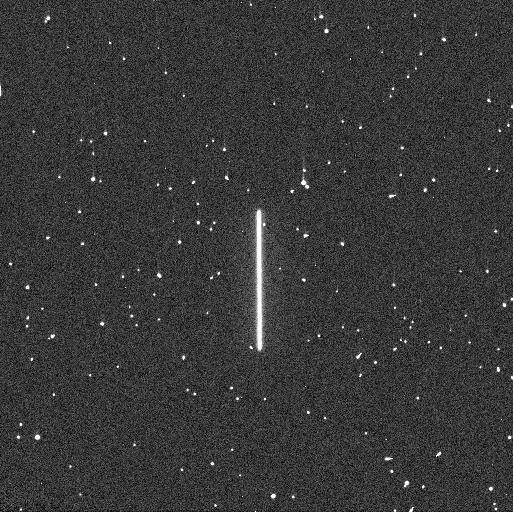
Target: P330E
Instrument: WFC3/UVIS
Filter: F275W
Exposure: 4 min
Observation ID: if5v02meq

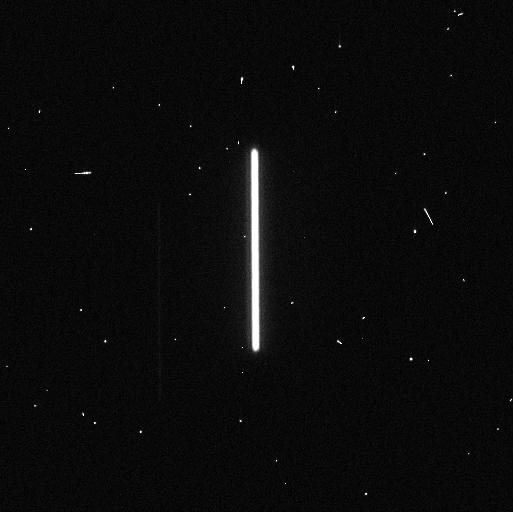
Target: GRW+70D5824
Instrument: WFC3/UVIS
Filter: F814W
Exposure: 1 min
Observation ID: if5v01zvq

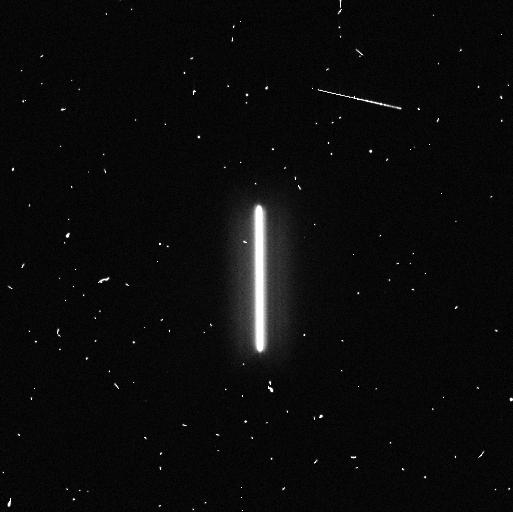
Target: TYC-4212-455-1
Instrument: WFC3/UVIS
Filter: F336W
Exposure: 4 min
Observation ID: if5v08mtq

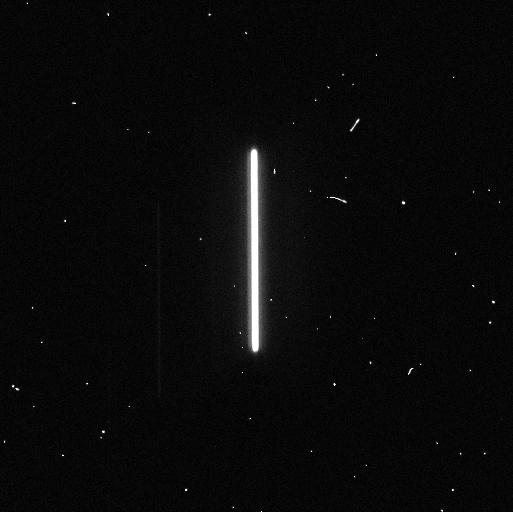
Target: GRW+70D5824
Instrument: WFC3/UVIS
Filter: F625W
Exposure: 1 min
Observation ID: if5v01ztq

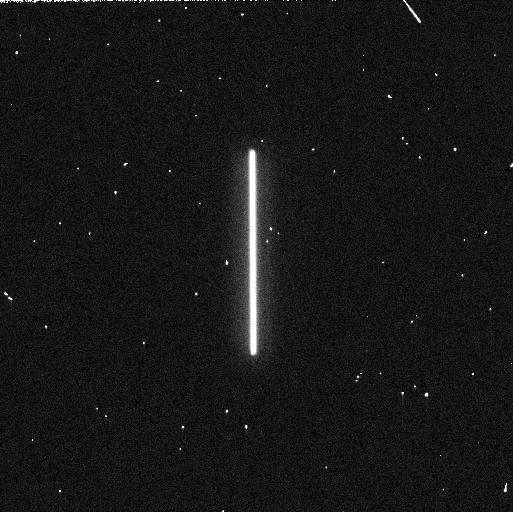
Target: GRW+70D5824
Instrument: WFC3/UVIS
Filter: F218W
Exposure: 1 min
Observation ID: if5v01a3q

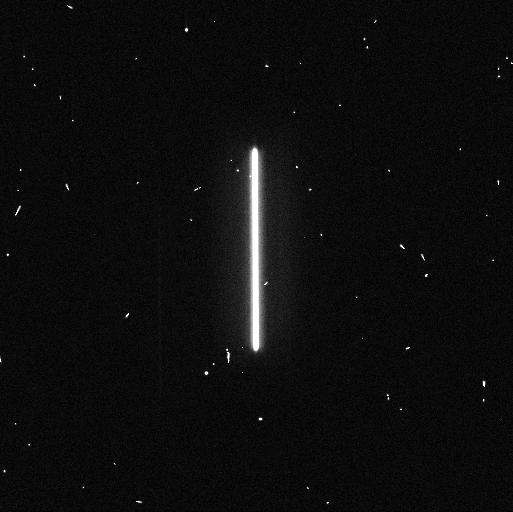
Target: GRW+70D5824
Instrument: WFC3/UVIS
Filter: F438W
Exposure: 1 min
Observation ID: if5v01zpq

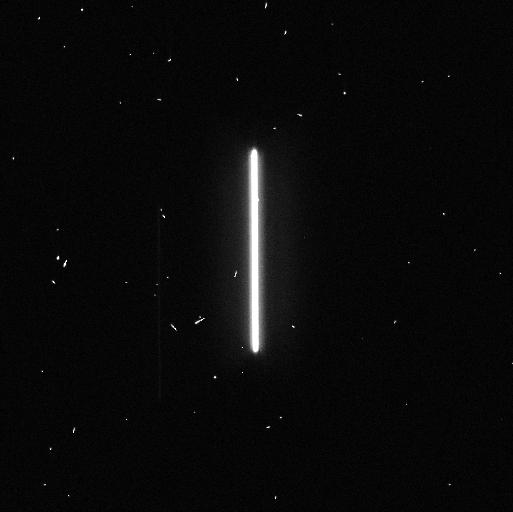
Target: GRW+70D5824
Instrument: WFC3/UVIS
Filter: F475W
Exposure: 1 min
Observation ID: if5v01zqq

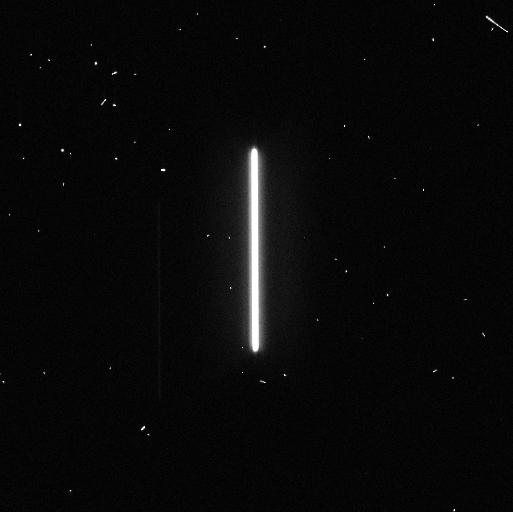
Target: GRW+70D5824
Instrument: WFC3/UVIS
Filter: F555W
Exposure: 1 min
Observation ID: if5v01zrq

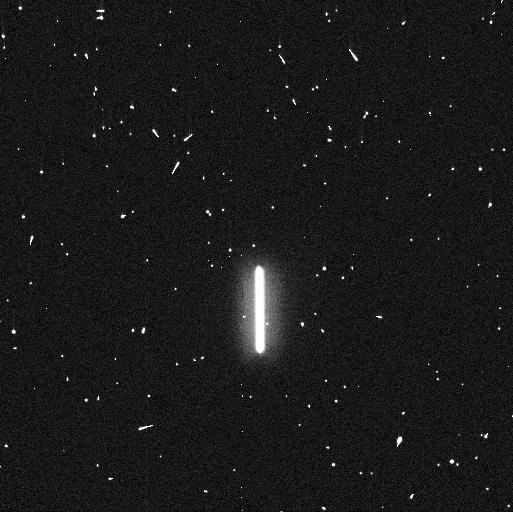
Target: TYC-4212-455-1
Instrument: WFC3/UVIS
Filter: F225W
Exposure: 5 min
Observation ID: if5v08moq

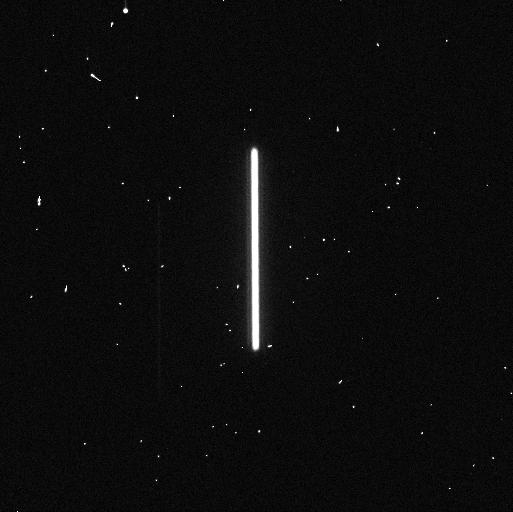
Target: GRW+70D5824
Instrument: WFC3/UVIS
Filter: F775W
Exposure: 1 min
Observation ID: if5v01zuq

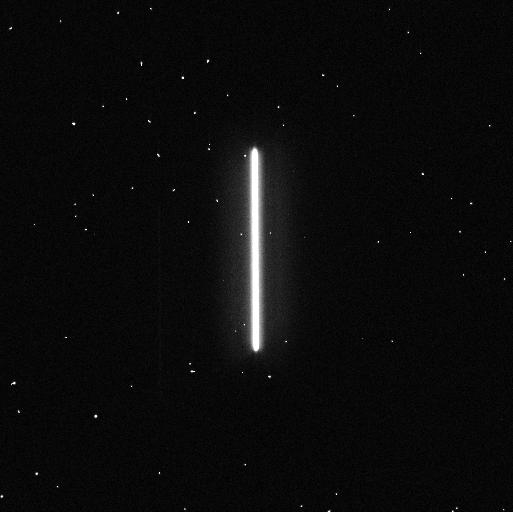
Target: GRW+70D5824
Instrument: WFC3/UVIS
Filter: F390W
Exposure: 1 min
Observation ID: if5v01zoq

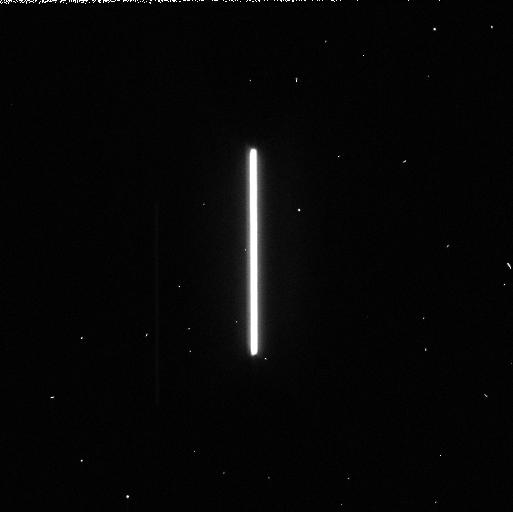
Target: GRW+70D5824
Instrument: WFC3/UVIS
Filter: F606W
Exposure: 1 min
Observation ID: if5v01zxq

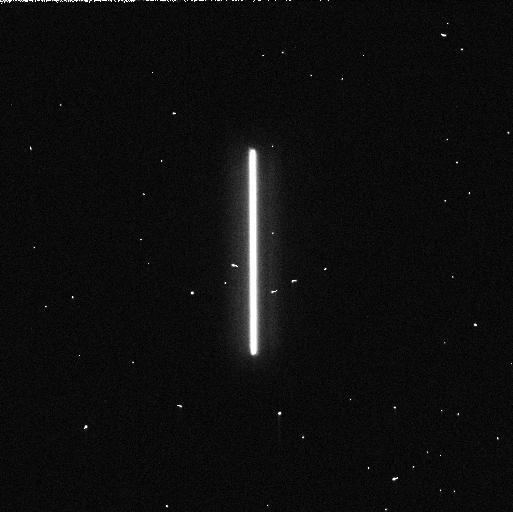
Target: GRW+70D5824
Instrument: WFC3/UVIS
Filter: F275W
Exposure: 1 min
Observation ID: if5v01a1q

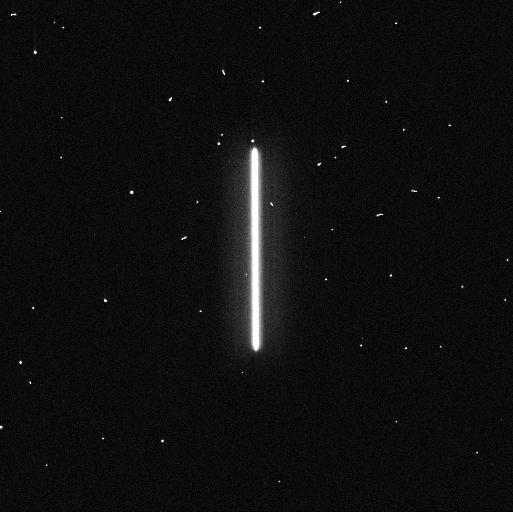
Target: GRW+70D5824
Instrument: WFC3/UVIS
Filter: F336W
Exposure: 1 min
Observation ID: if5v01znq

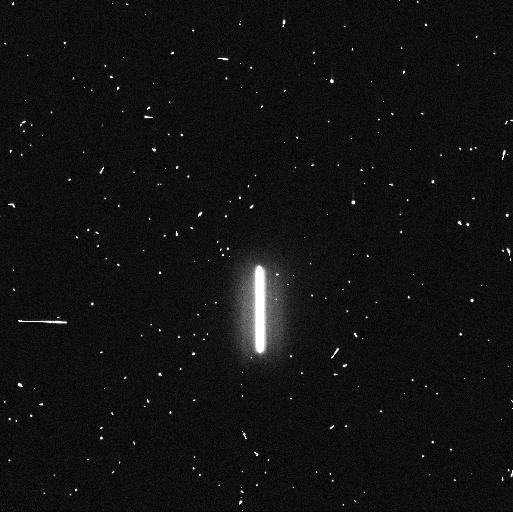
Target: TYC-4212-455-1
Instrument: WFC3/UVIS
Filter: F275W
Exposure: 5 min
Observation ID: if5v08msq

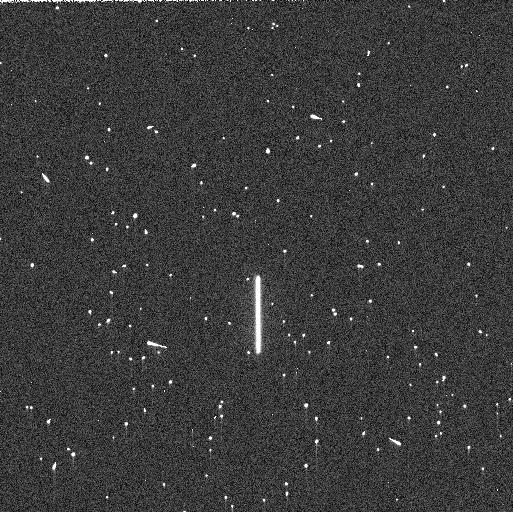
Target: P330E
Instrument: WFC3/UVIS
Filter: F225W
Exposure: 5 min
Observation ID: if5v02mlq

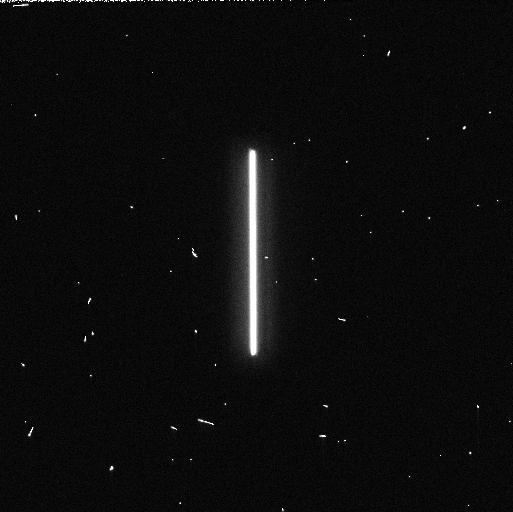
Target: GRW+70D5824
Instrument: WFC3/UVIS
Filter: F225W
Exposure: 1 min
Observation ID: if5v01a2q

WFC3 UVIS Time Dependent Sensitivity (PI: Marinelli, Mariarosa)

This program acquires scanned observations for monitoring the relative changes in the WFC3/UVIS photometric throughput. The spectrophotometric white dwarf standard stars GD153 and GRW70, and G-type star P330E, are scanned in a subset of filters periodically over the year. Historically, this program was intended as a monitor of the UV filters as they provide a means to detect contaminants on the instrument optics, with one or two visible/red filters serving as a control. Since then, additional filters in the visible and red have been added to the program to expand the monitor to longer wavelengths. The observing cadence is roughly once a month though some exceptions are required to accommodate visibilities.